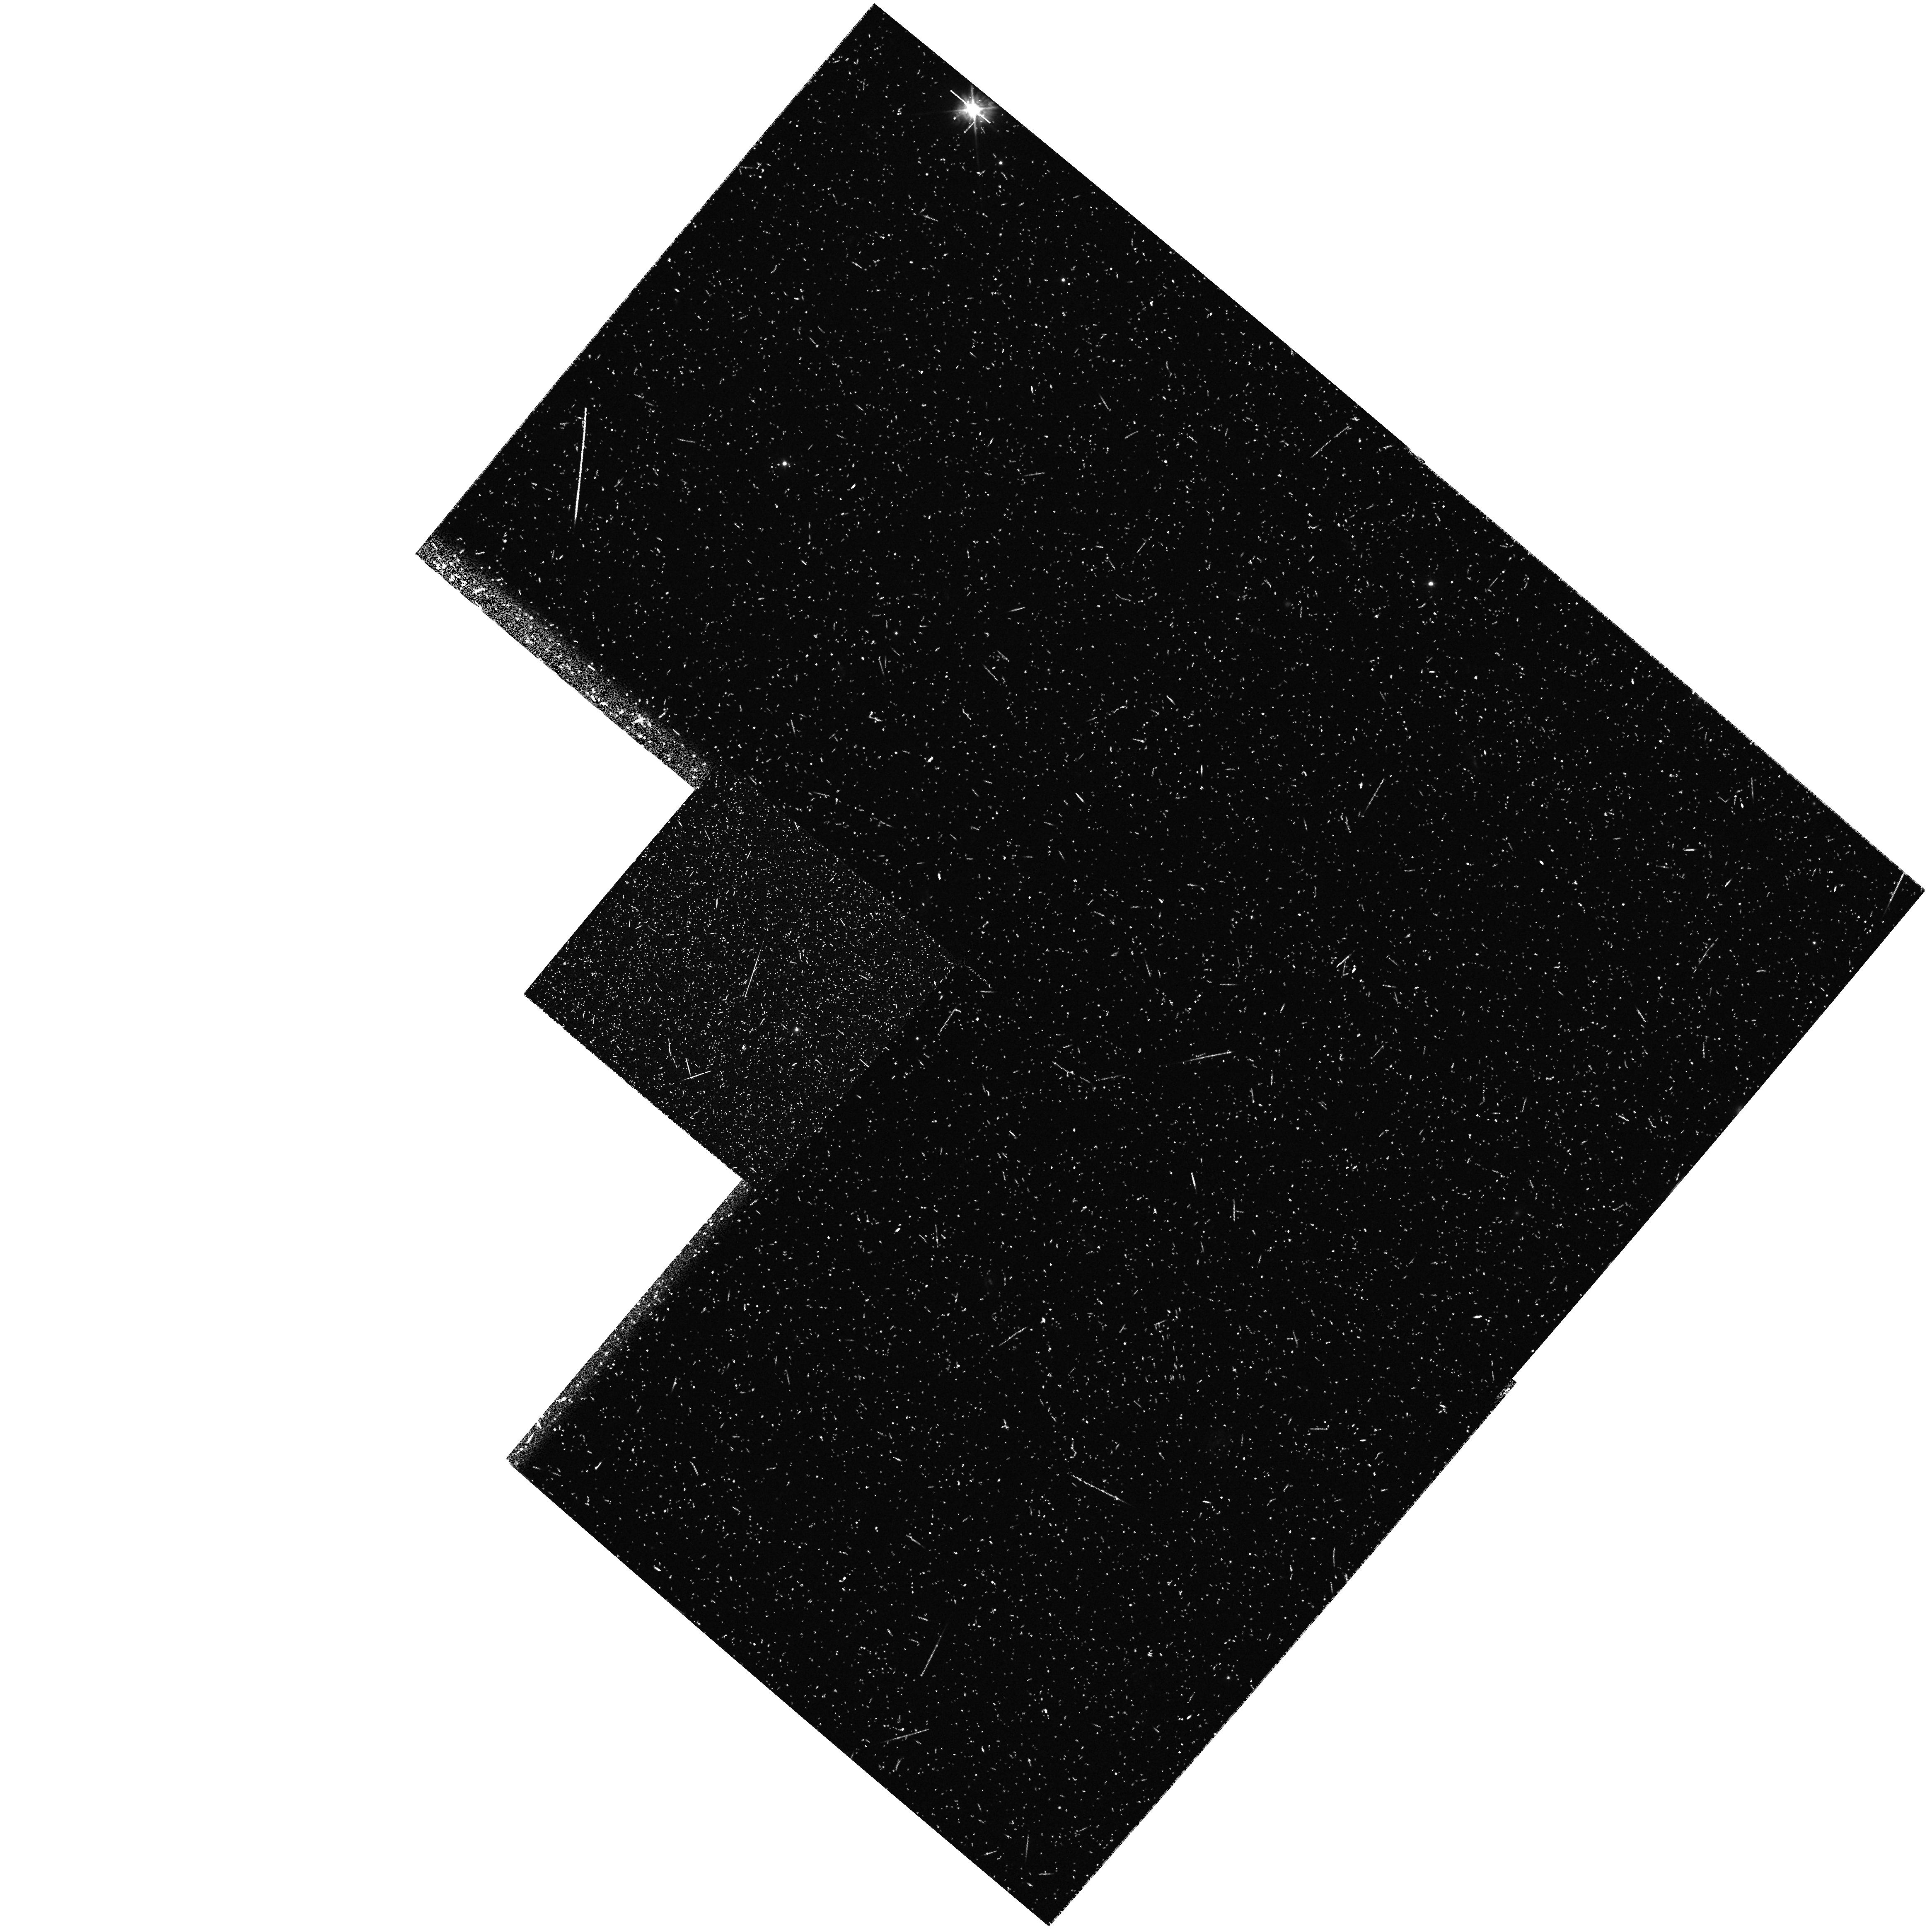
Target: field at RA 316.883°, Dec -5.376°
Instrument: WFPC2/PC
Filter: F450W
Exposure: 28 min
Observation ID: hst_6610_08_wfpc2_pc_f450w_u38008

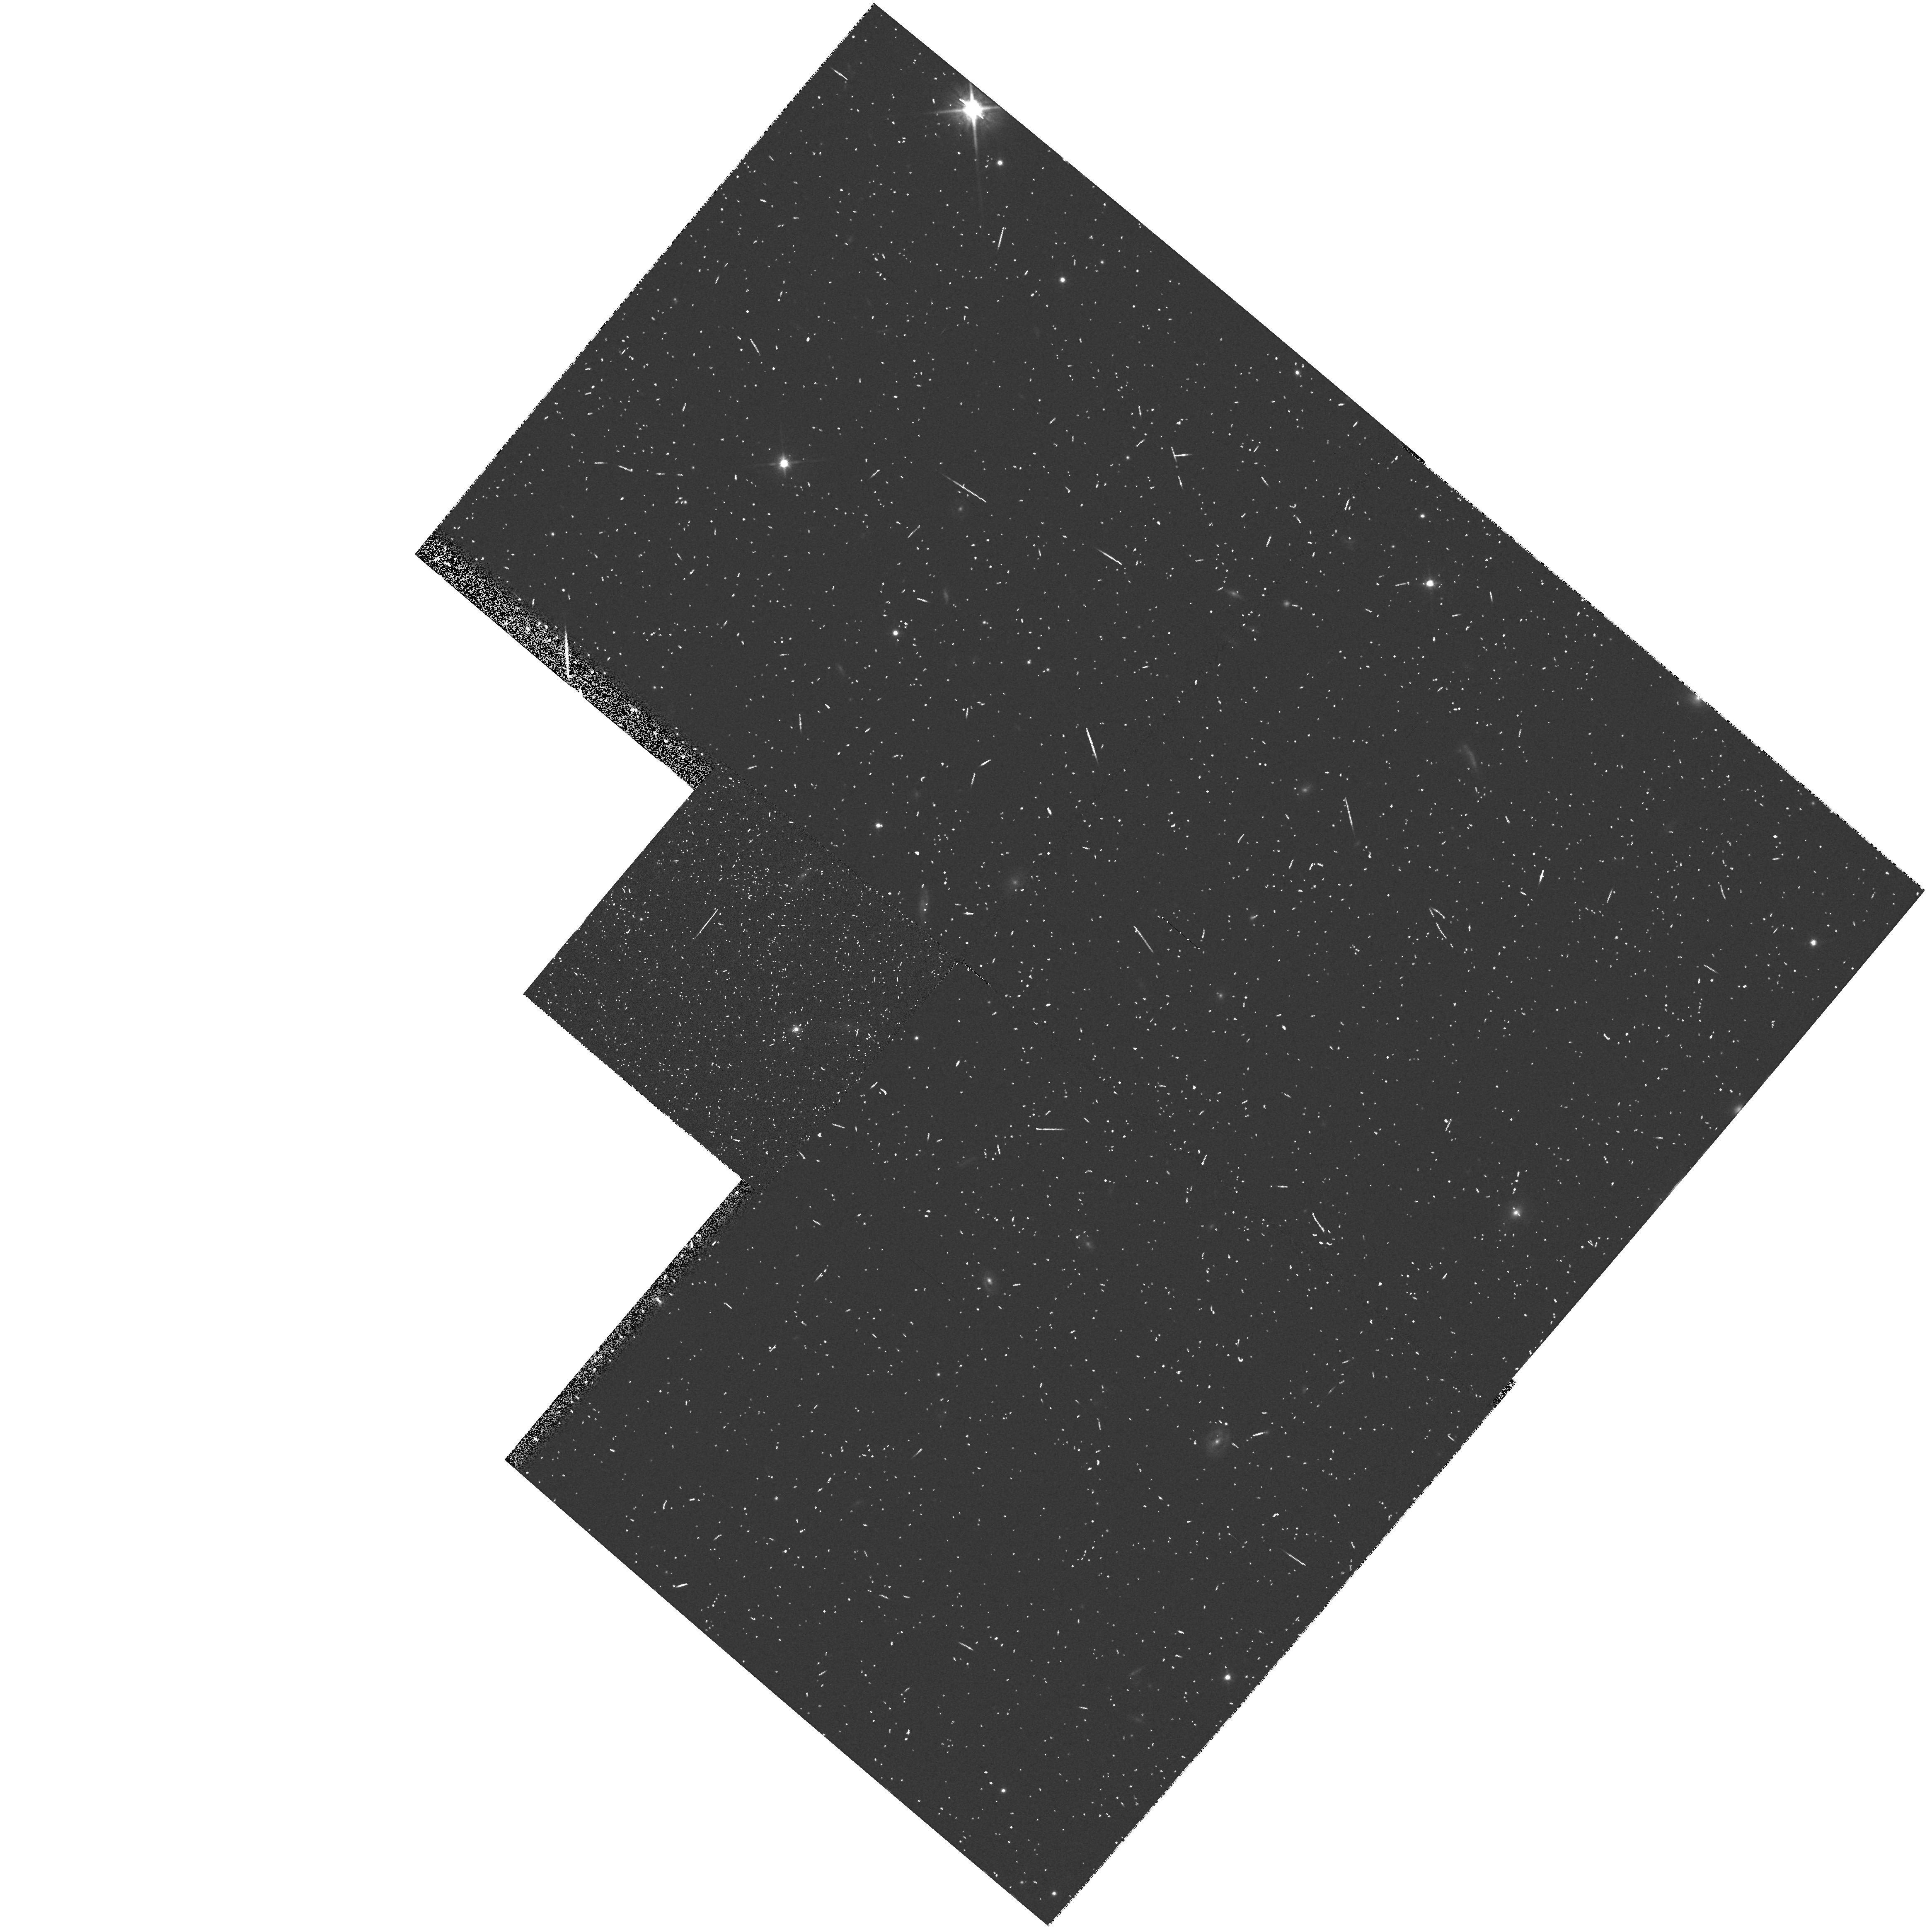
Target: field at RA 316.883°, Dec -5.376°
Instrument: WFPC2/PC
Filter: F814W
Exposure: 12 min
Observation ID: hst_6610_07_wfpc2_pc_f814w_u38007

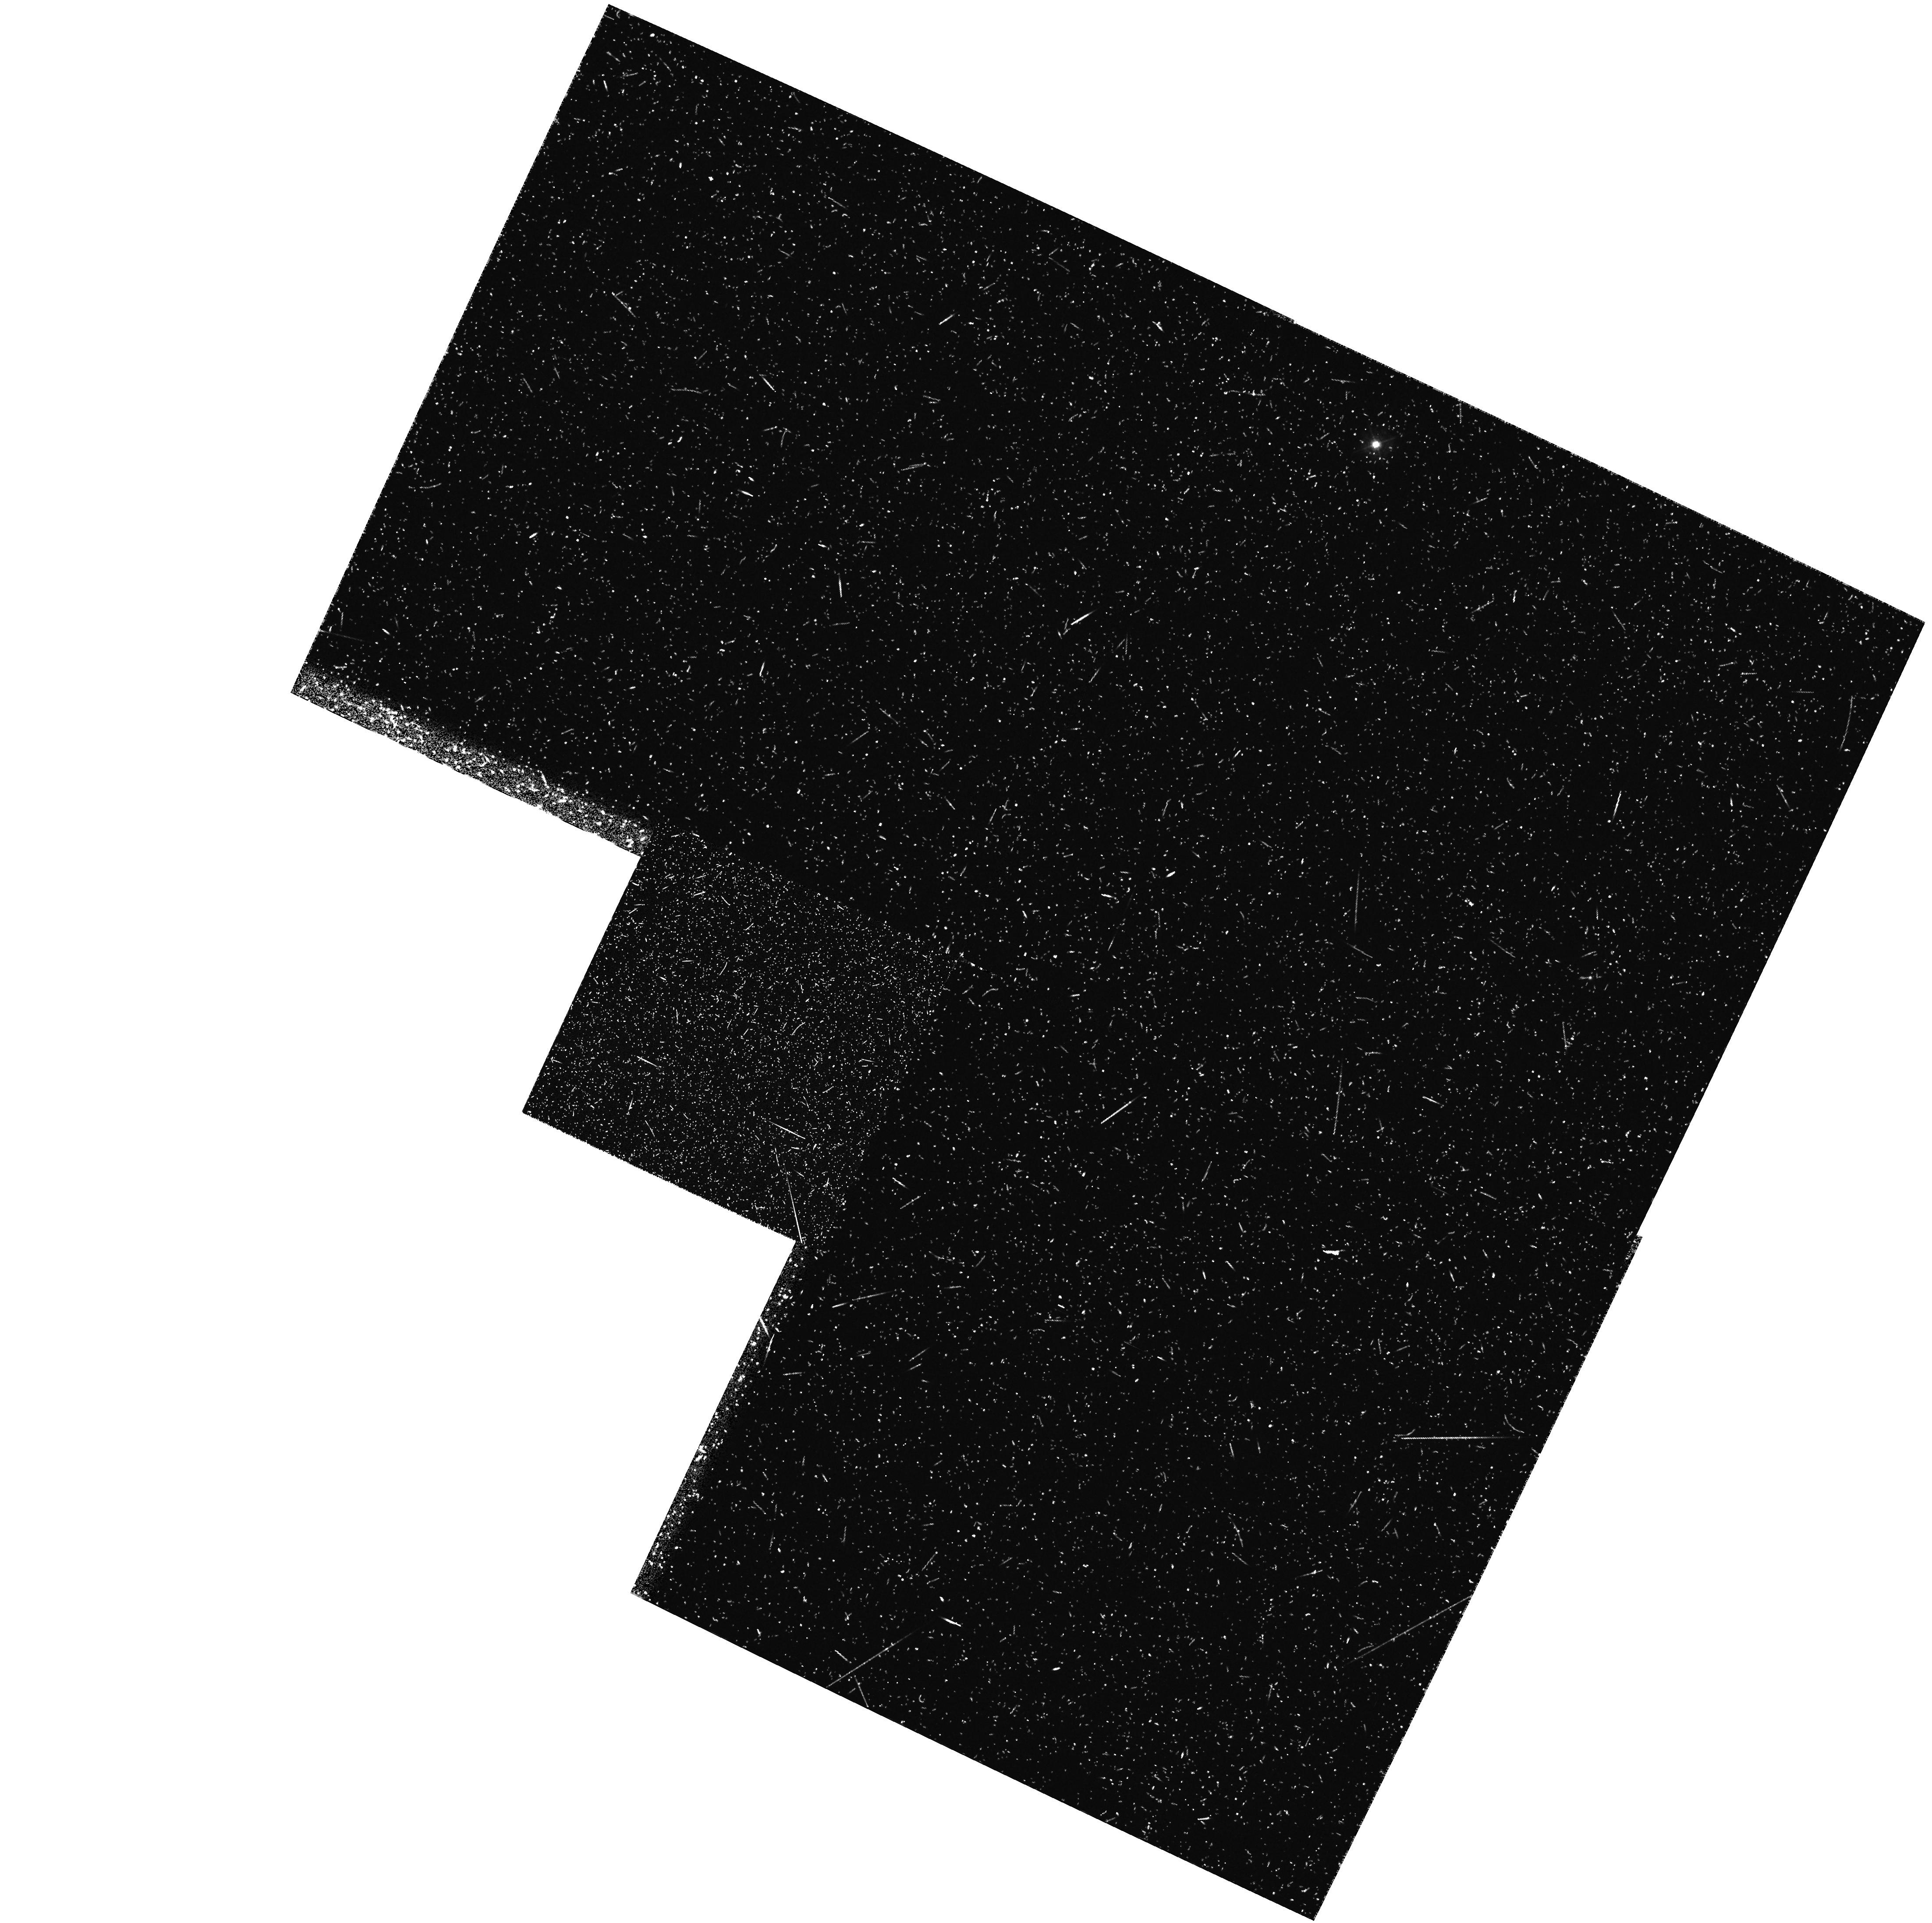
Target: field at RA 156.159°, Dec 47.078°
Instrument: WFPC2/PC
Filter: F410M
Exposure: 48 min
Observation ID: hst_6610_7r_wfpc2_pc_f410m_u3807r

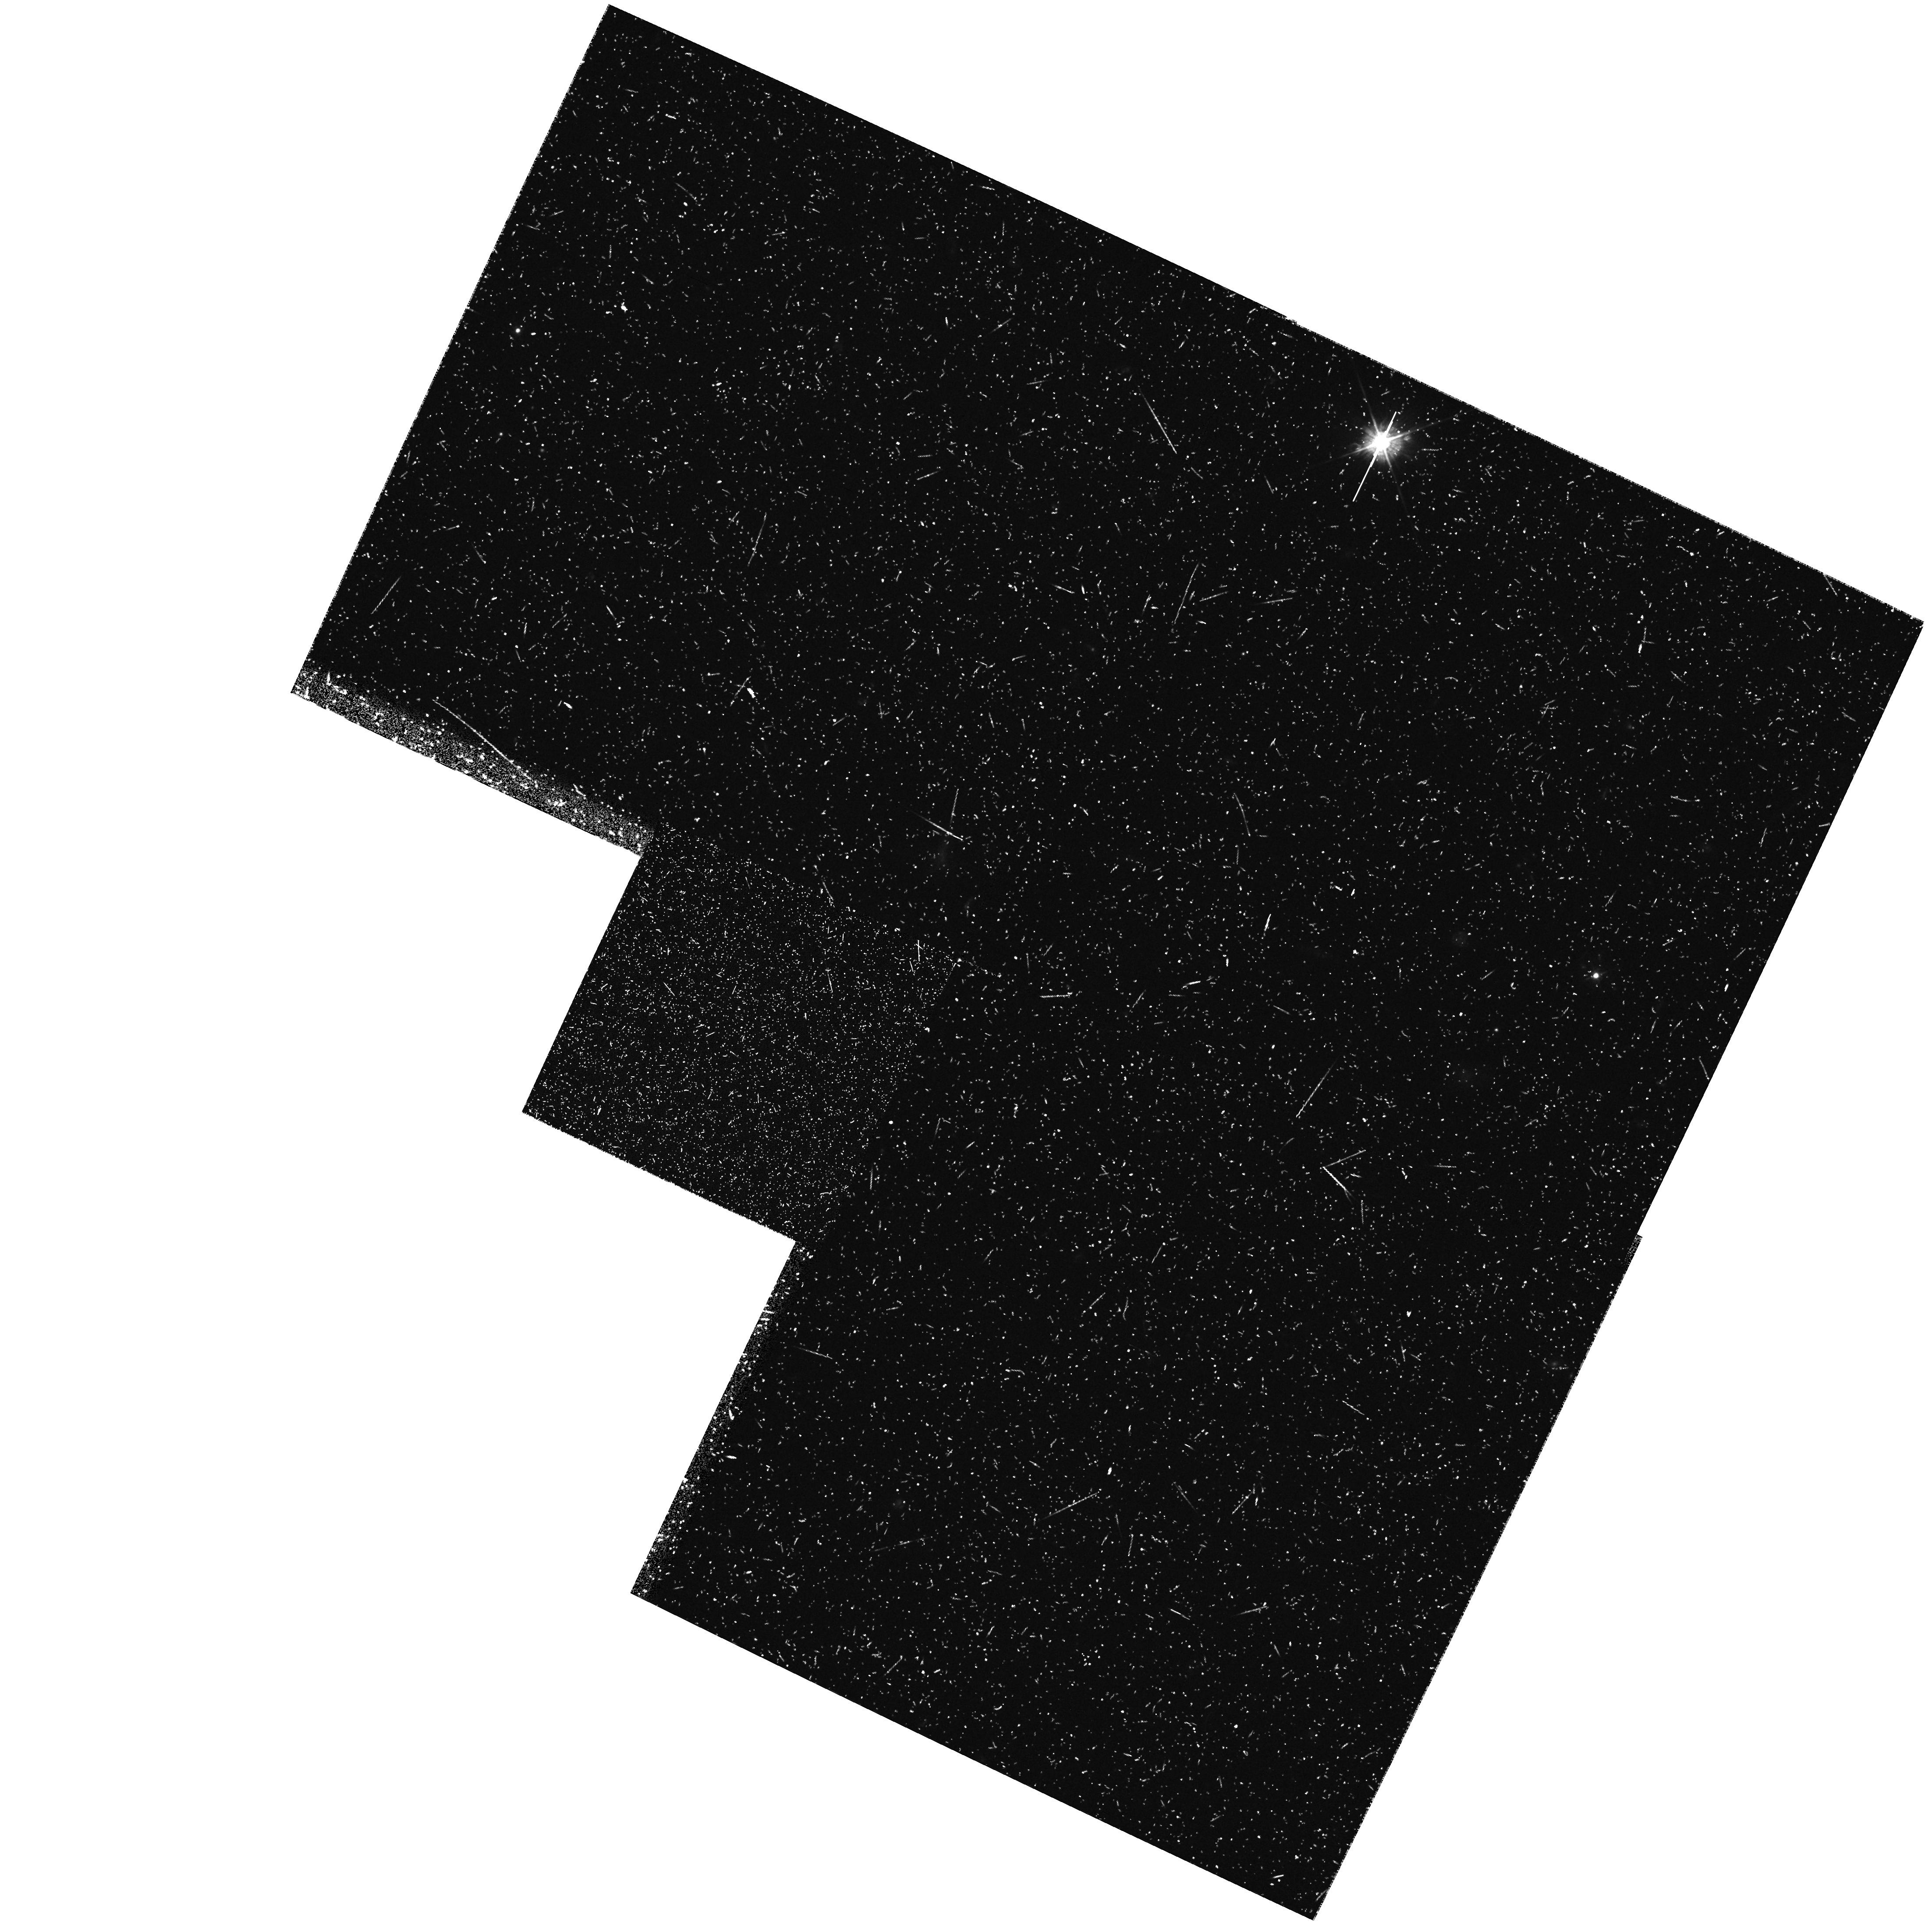
Target: field at RA 156.159°, Dec 47.078°
Instrument: WFPC2/PC
Filter: F450W
Exposure: 47 min
Observation ID: hst_6610_7h_wfpc2_pc_f450w_u3807h

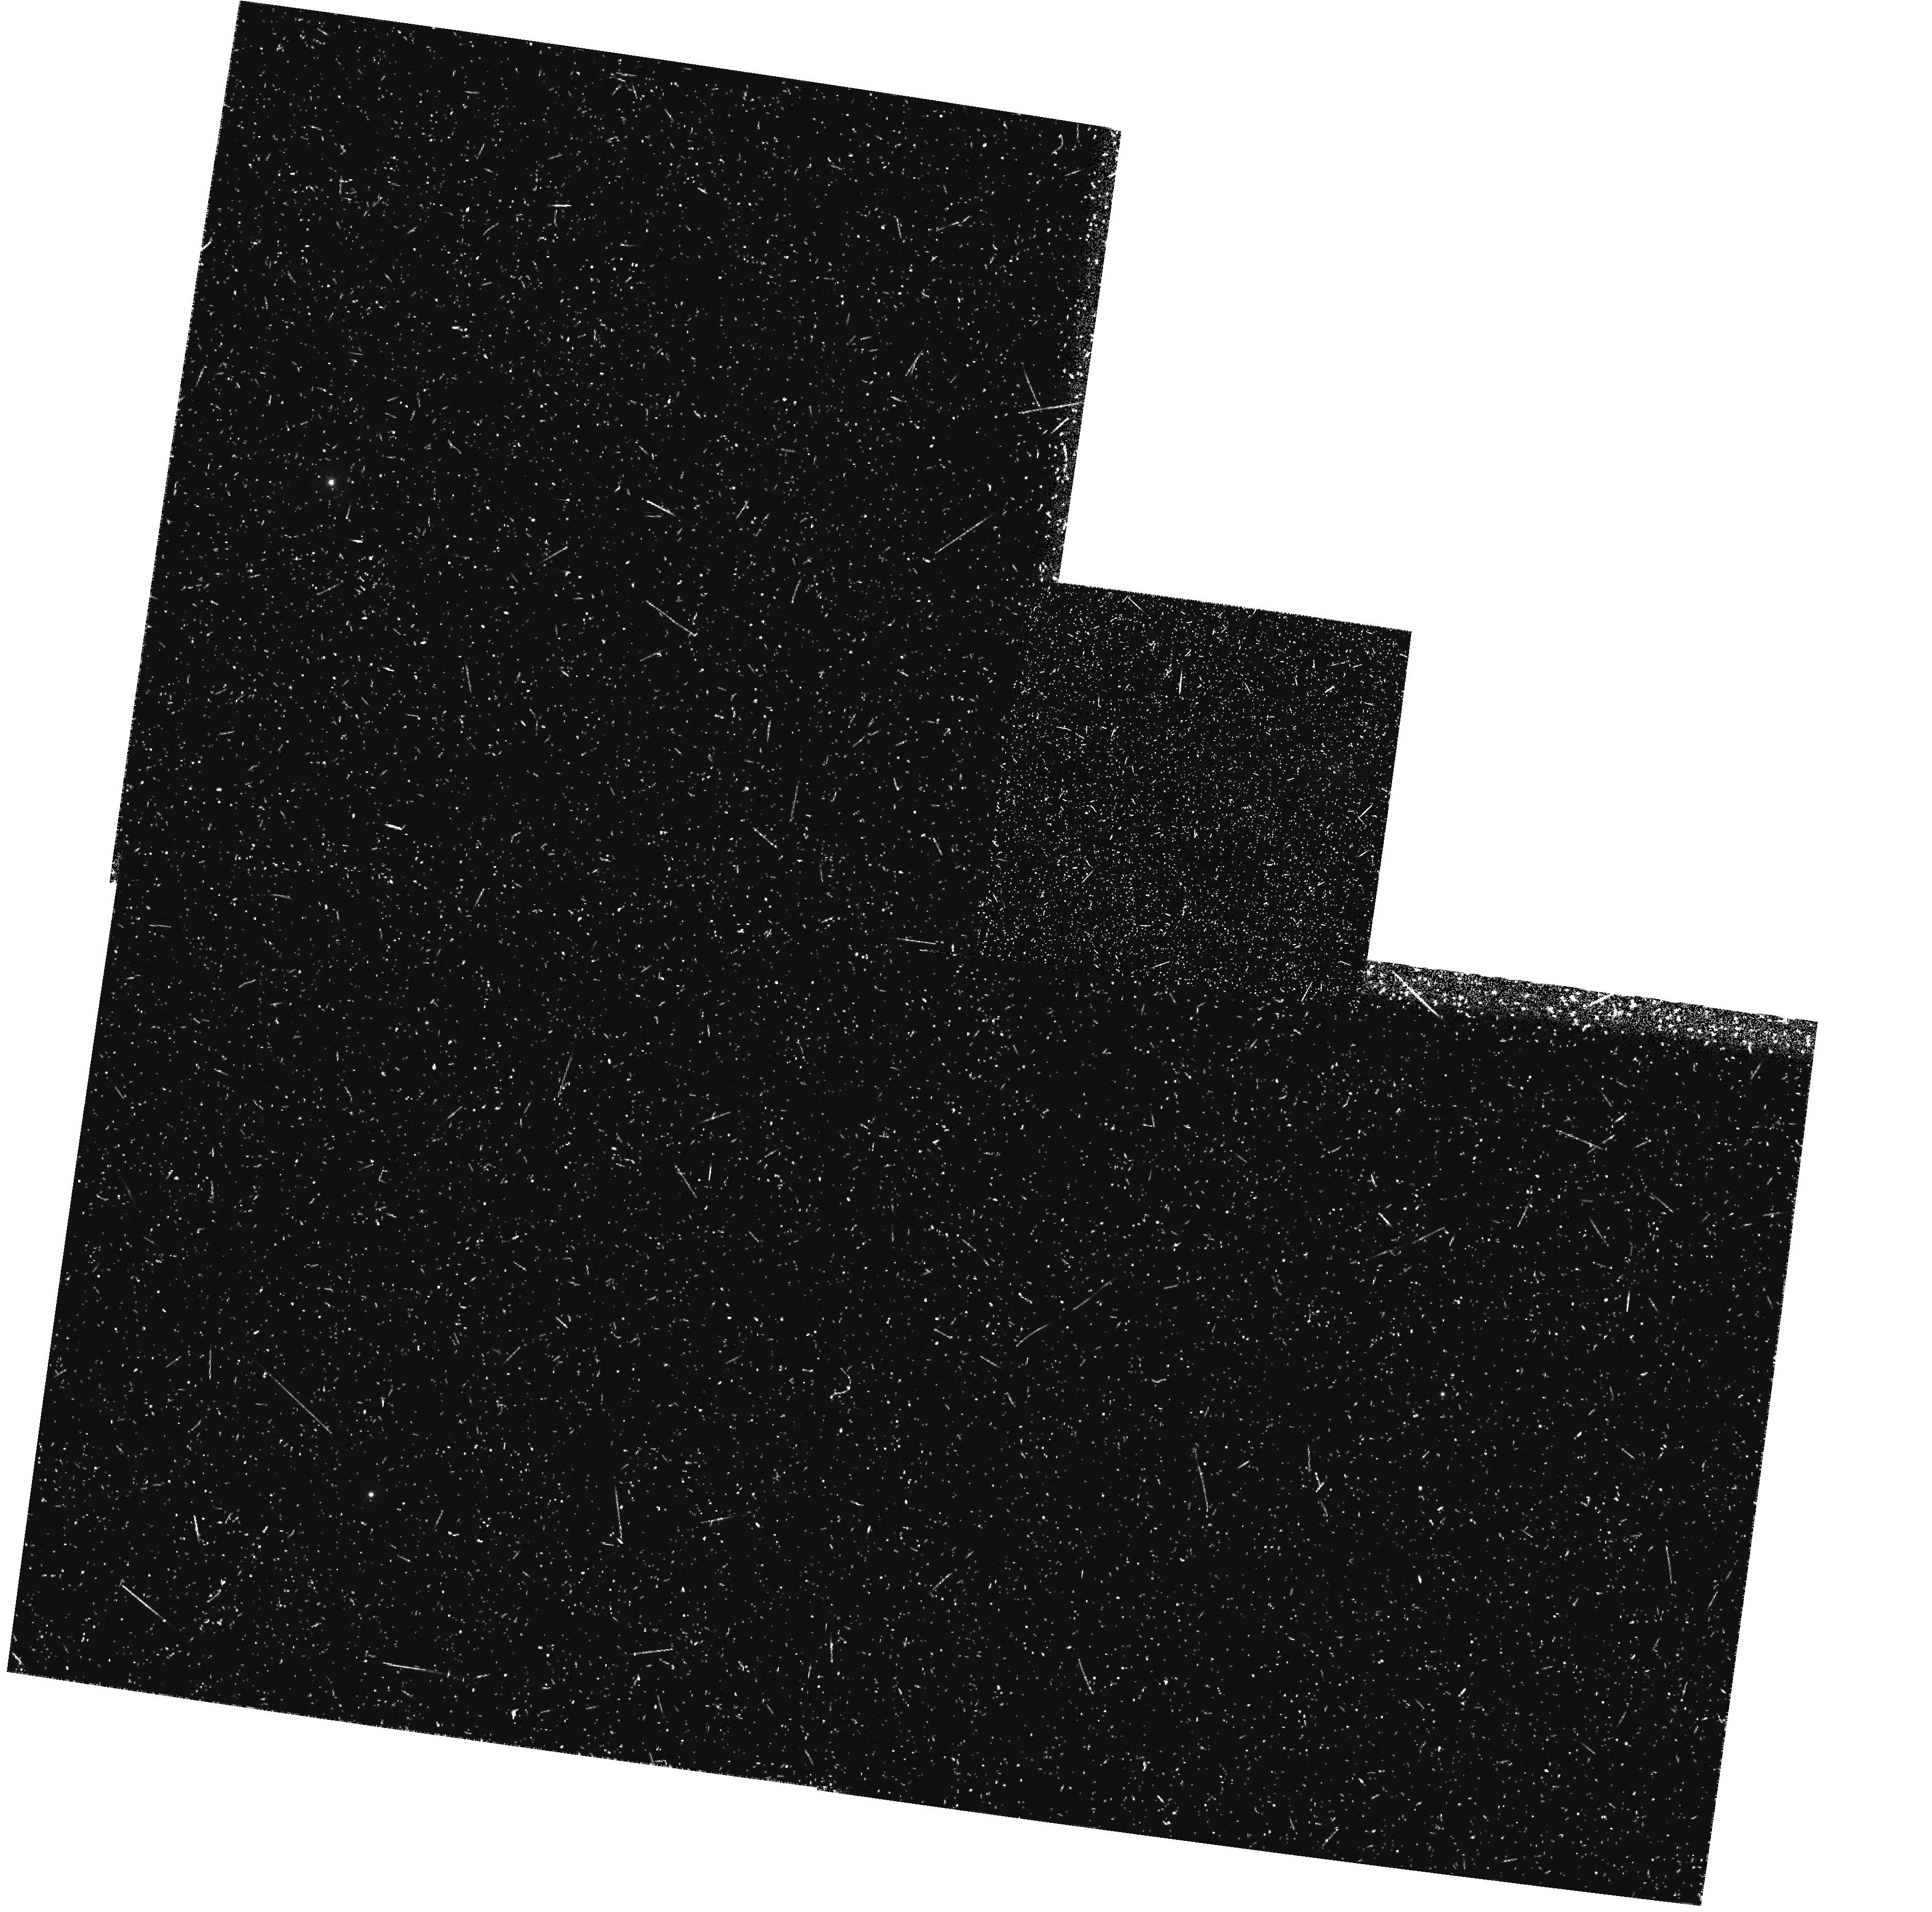
Target: field at RA 249.160°, Dec 82.570°
Instrument: WFPC2/PC
Filter: F410M
Exposure: 58 min
Observation ID: hst_6610_27_wfpc2_pc_f410m_u38027

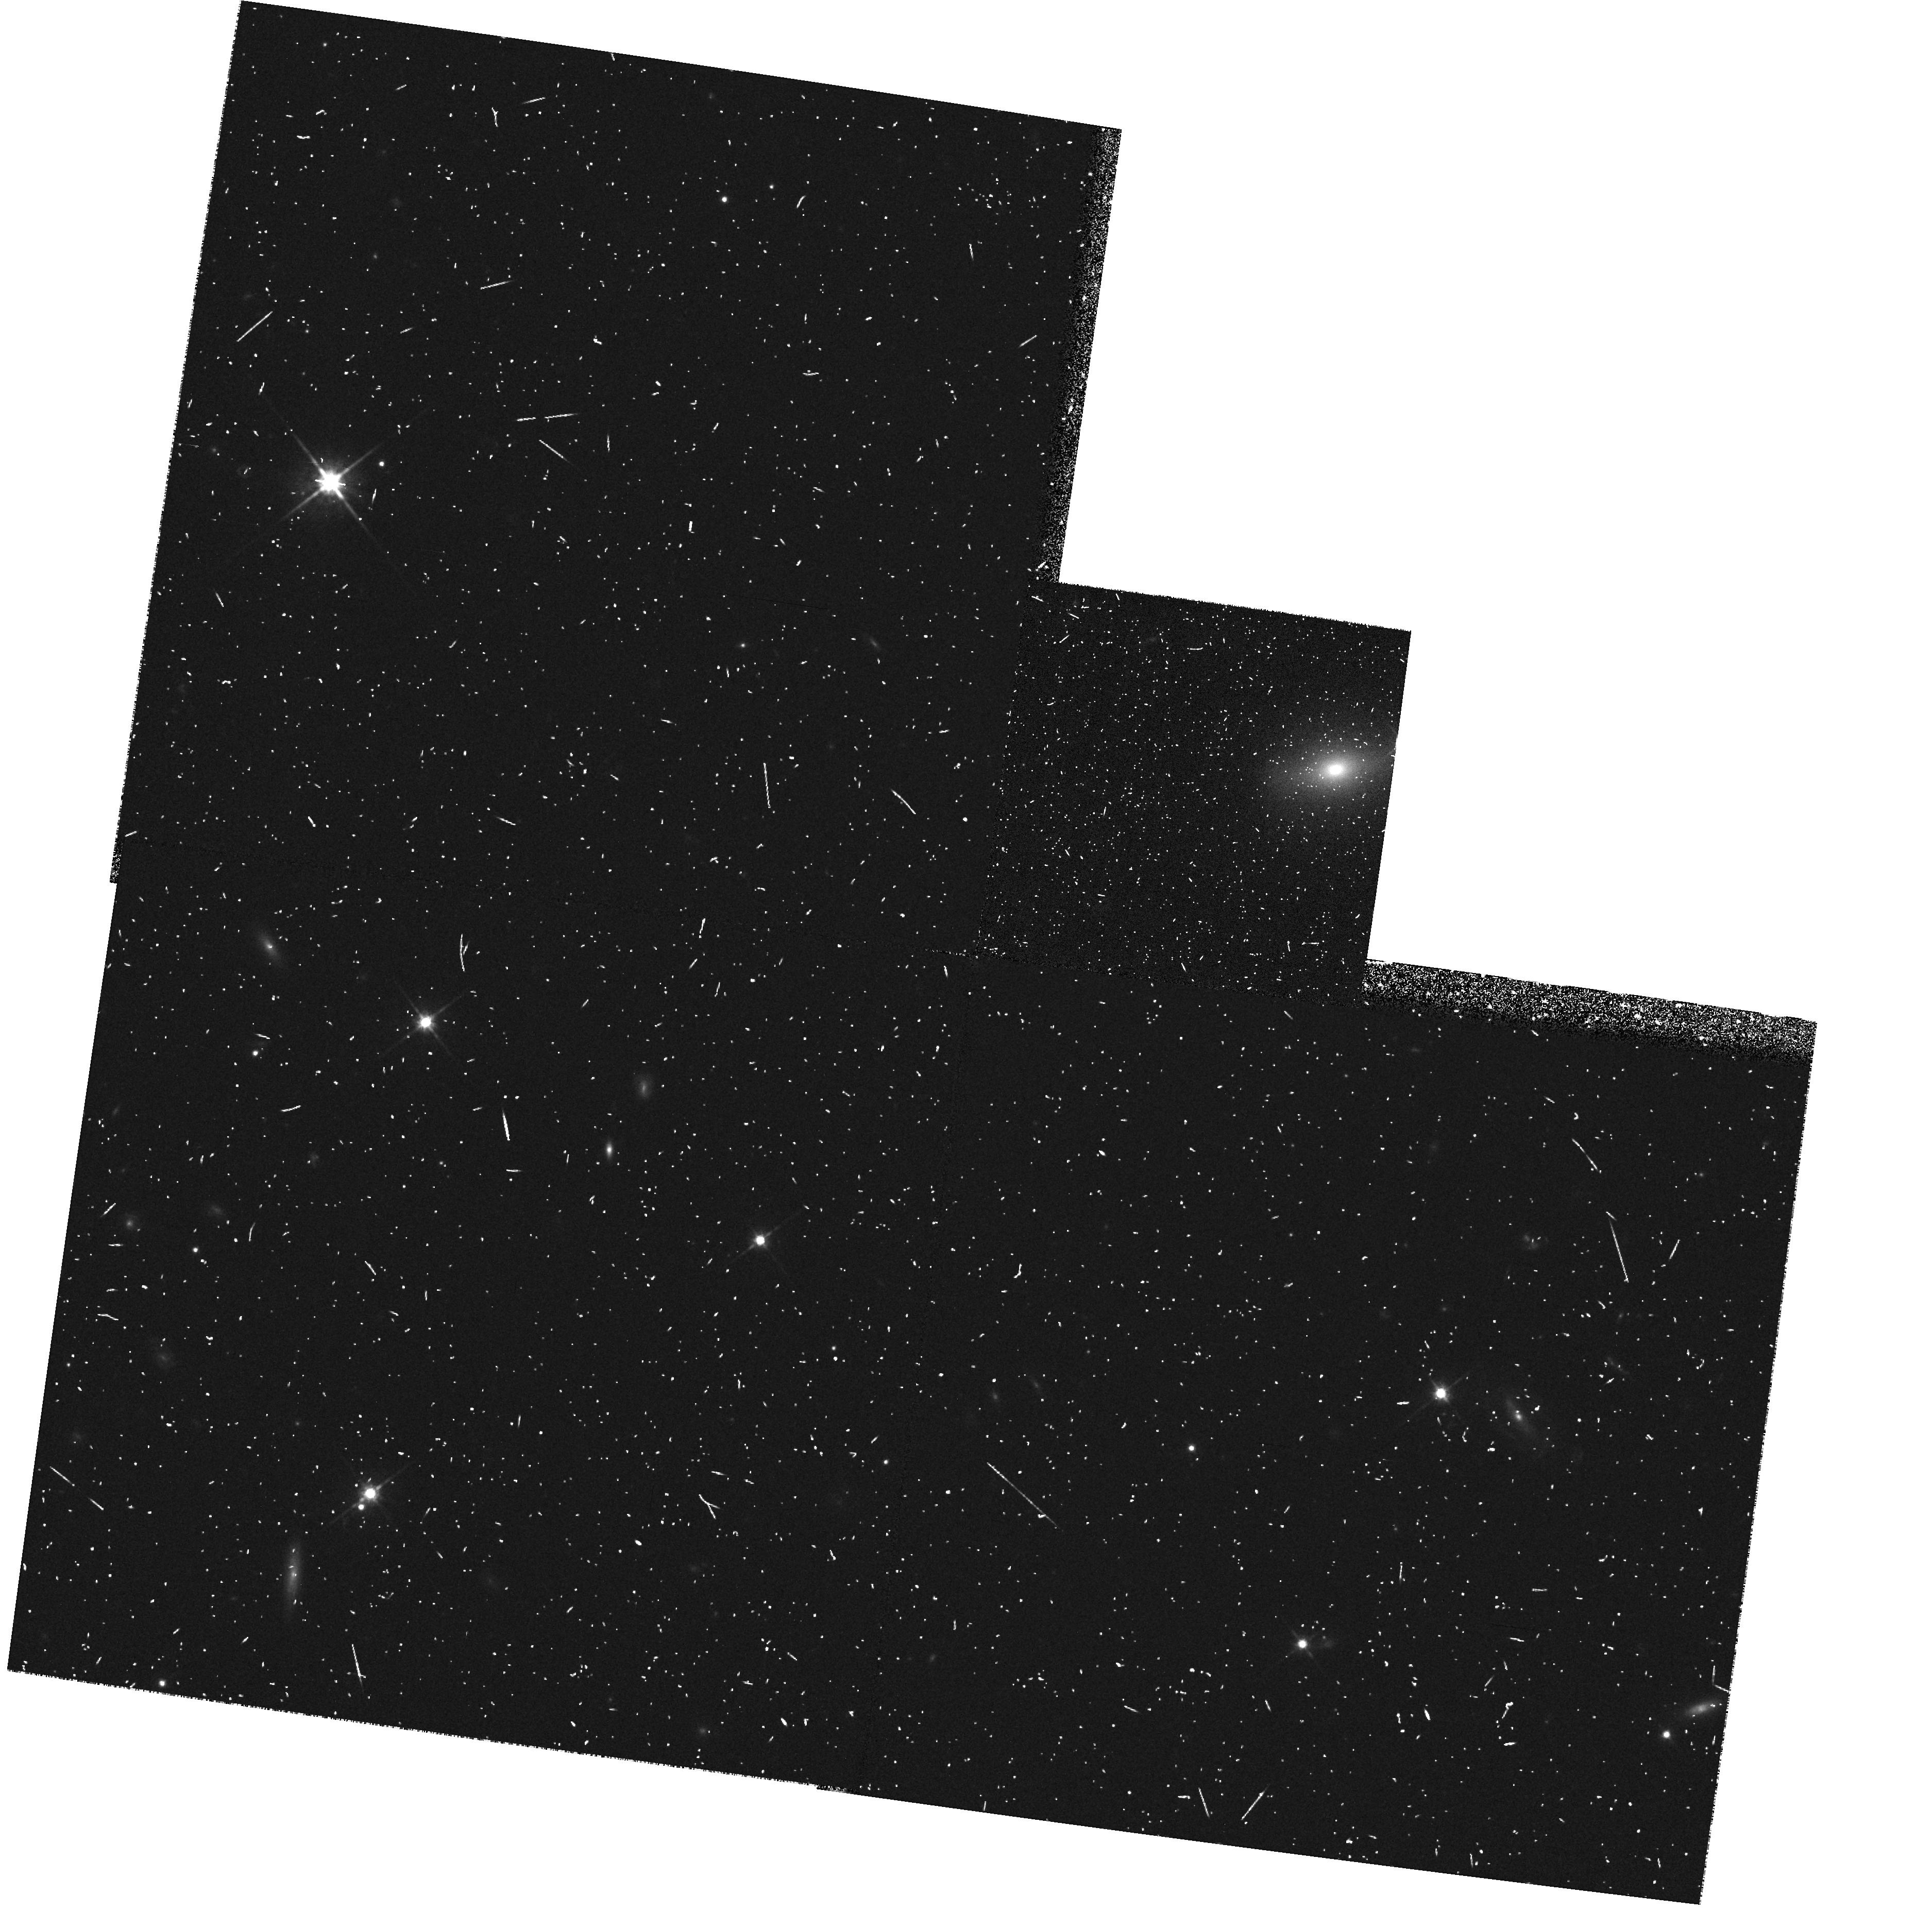
Target: field at RA 249.159°, Dec 82.570°
Instrument: WFPC2/PC
Filter: F814W
Exposure: 15 min
Observation ID: hst_6610_1y_wfpc2_pc_f814w_u3801y

WFPC2 Ly-alpha imaging of galaxy clusters at z=2.4: galaxy formation from compact sub-galactic clumps? (PI: Windhorst, Rogier A.)

We request 27+28 orbits in Cycle 6 and 45 in Cycle 7 to obtain narrow-band redshifted LyAlpha, plus B & I-band imaging of rich groups and clusters of young compact galaxies at z~eq 2.4. The goal is to obtain definite clues to galaxy formation, and to see how this proceeded from (the merging of) compact ``sub-galactic clumps'' since z~2--3. In recent deep WFPC2 images, we discovered a spectacular number of well-detected, compact ( 1 kpc) Ly-alpha emitters in F410M at z~2.4, with 3 confirming spectroscopic z's. These numerous sub-galactic objects make up a signifcant part of the faint blue galaxy counts for B~eq 23-28 mag. Our hypothesis is that they occur in the range z~1--3.5, being the building blocks of the luminous galaxies that we see today. If so, this would have far-reaching consequences to theories of galaxy formation (e.g.\ CDM) and of large scale structure. Hence, we need confirmation of the universality of these objects by observing independent WFPC2 fields, one with several known z=2.4 QSO's, and two blank sky fields. The images will be used to: (1) locate ~70 Ly-alpha emitting sub-galactic clumps at z~eq 2.37+/-0.05 within 3', determine their Ly-alpha fluxes and SFR; (2) determine their LF and constrain the luminous mass spectrum at z=2.4; (3) determine their size distribution and their relation to QSO absorption clouds; and (4) combined with CO-detections, determine the gas-to-stellar mass conversion rate and the efficiency of galaxy formation at z~2.4.